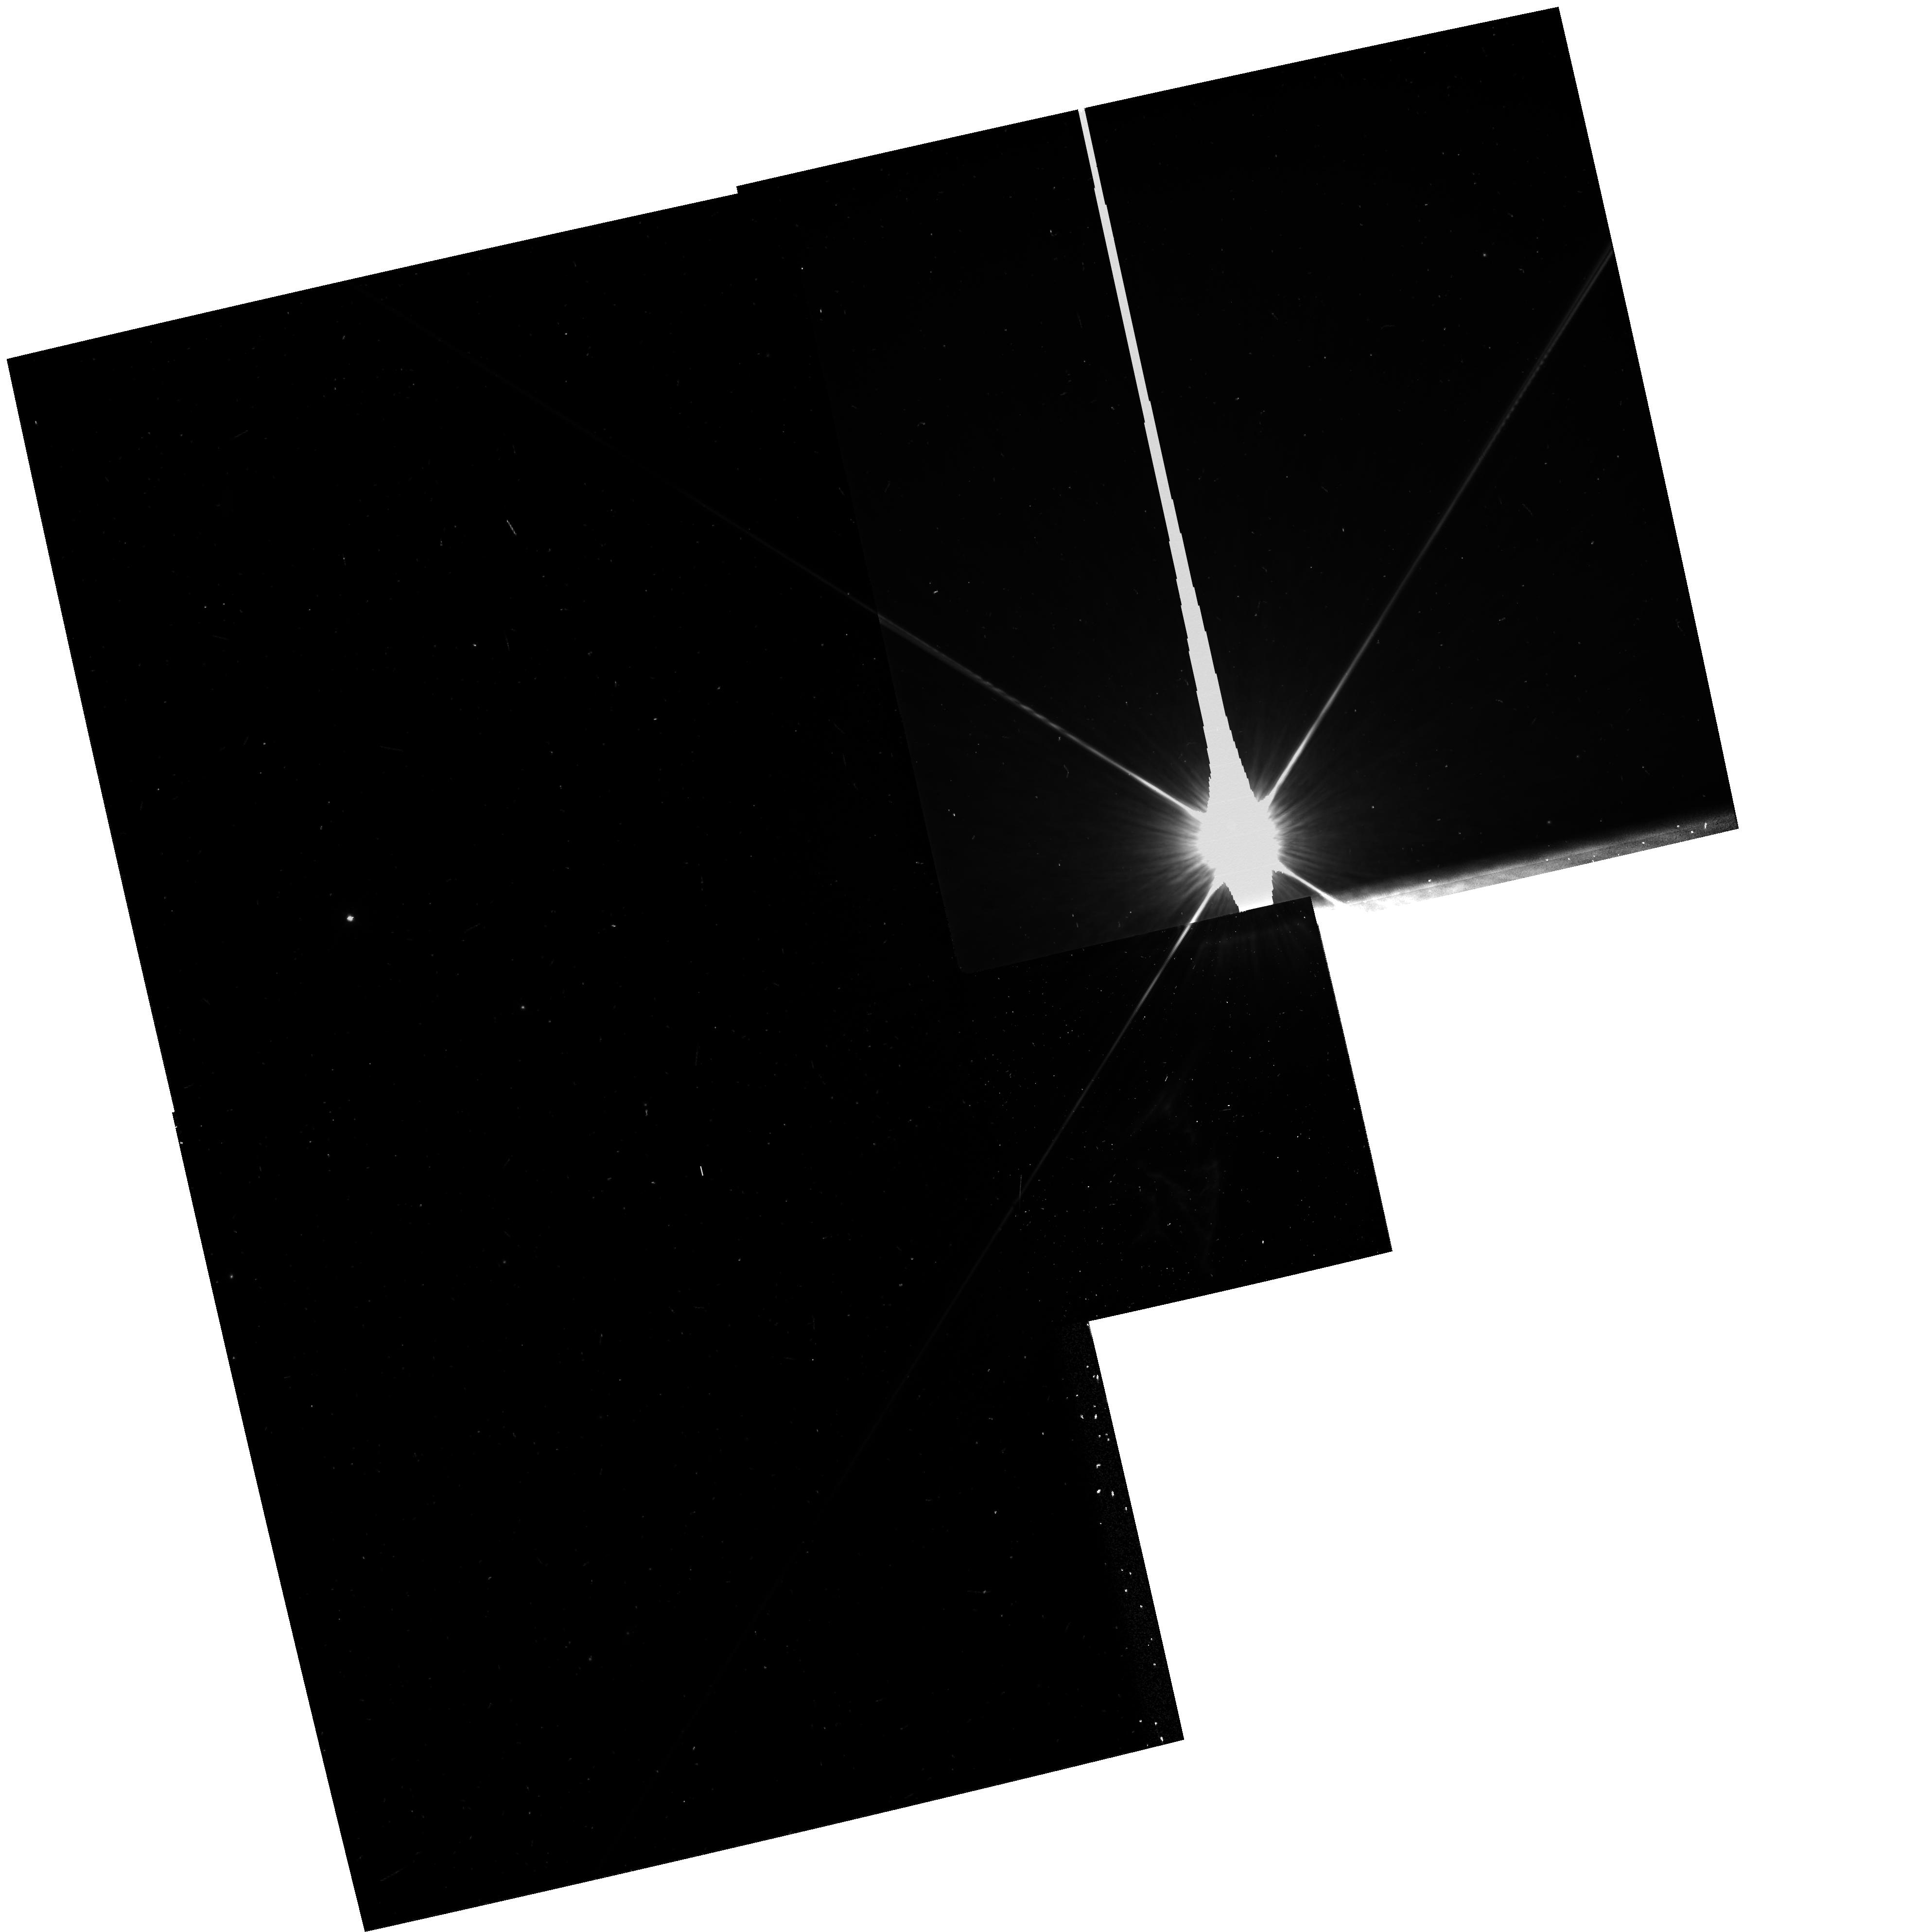
Target: IC349-APEX. Instrument: WFPC2/PC. Filter: F814W. Exposure: 3 min. Observation ID: hst_7380_01_wfpc2_pc_f814w_u50s01

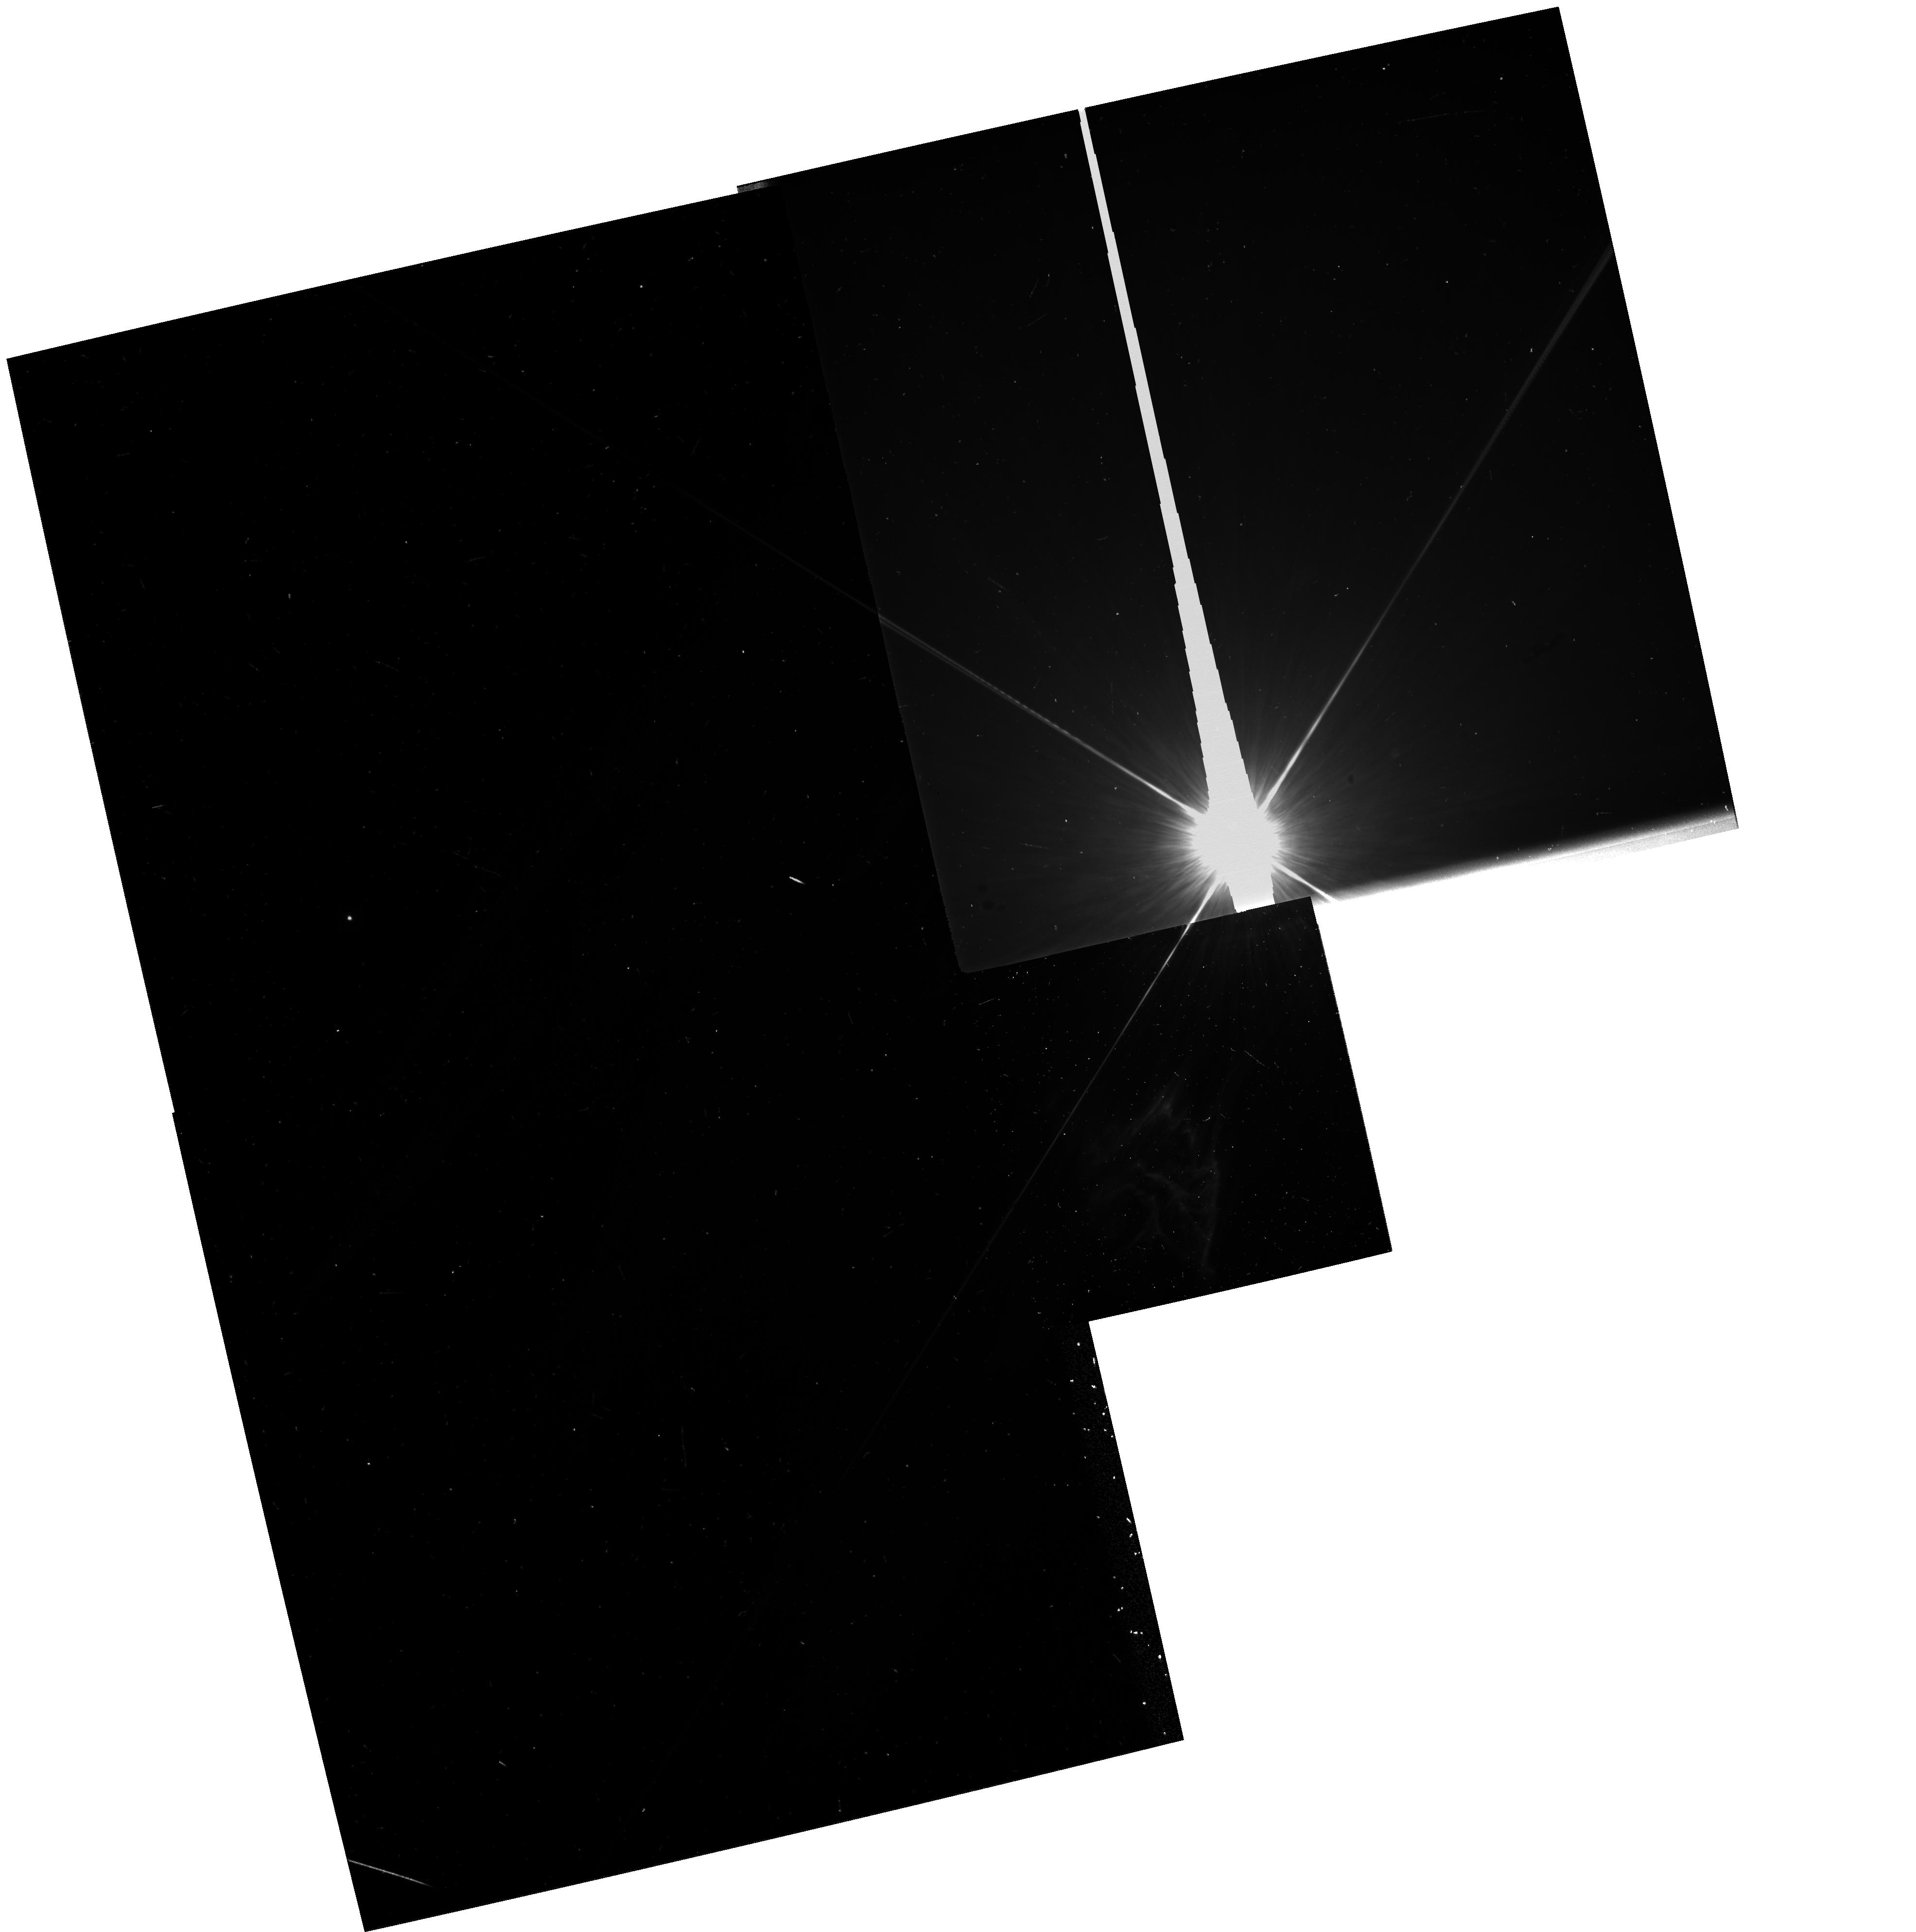
Target: IC349-APEX. Instrument: WFPC2/PC. Filter: F439W. Exposure: 10 min. Observation ID: hst_7380_01_wfpc2_pc_f439w_u50s01

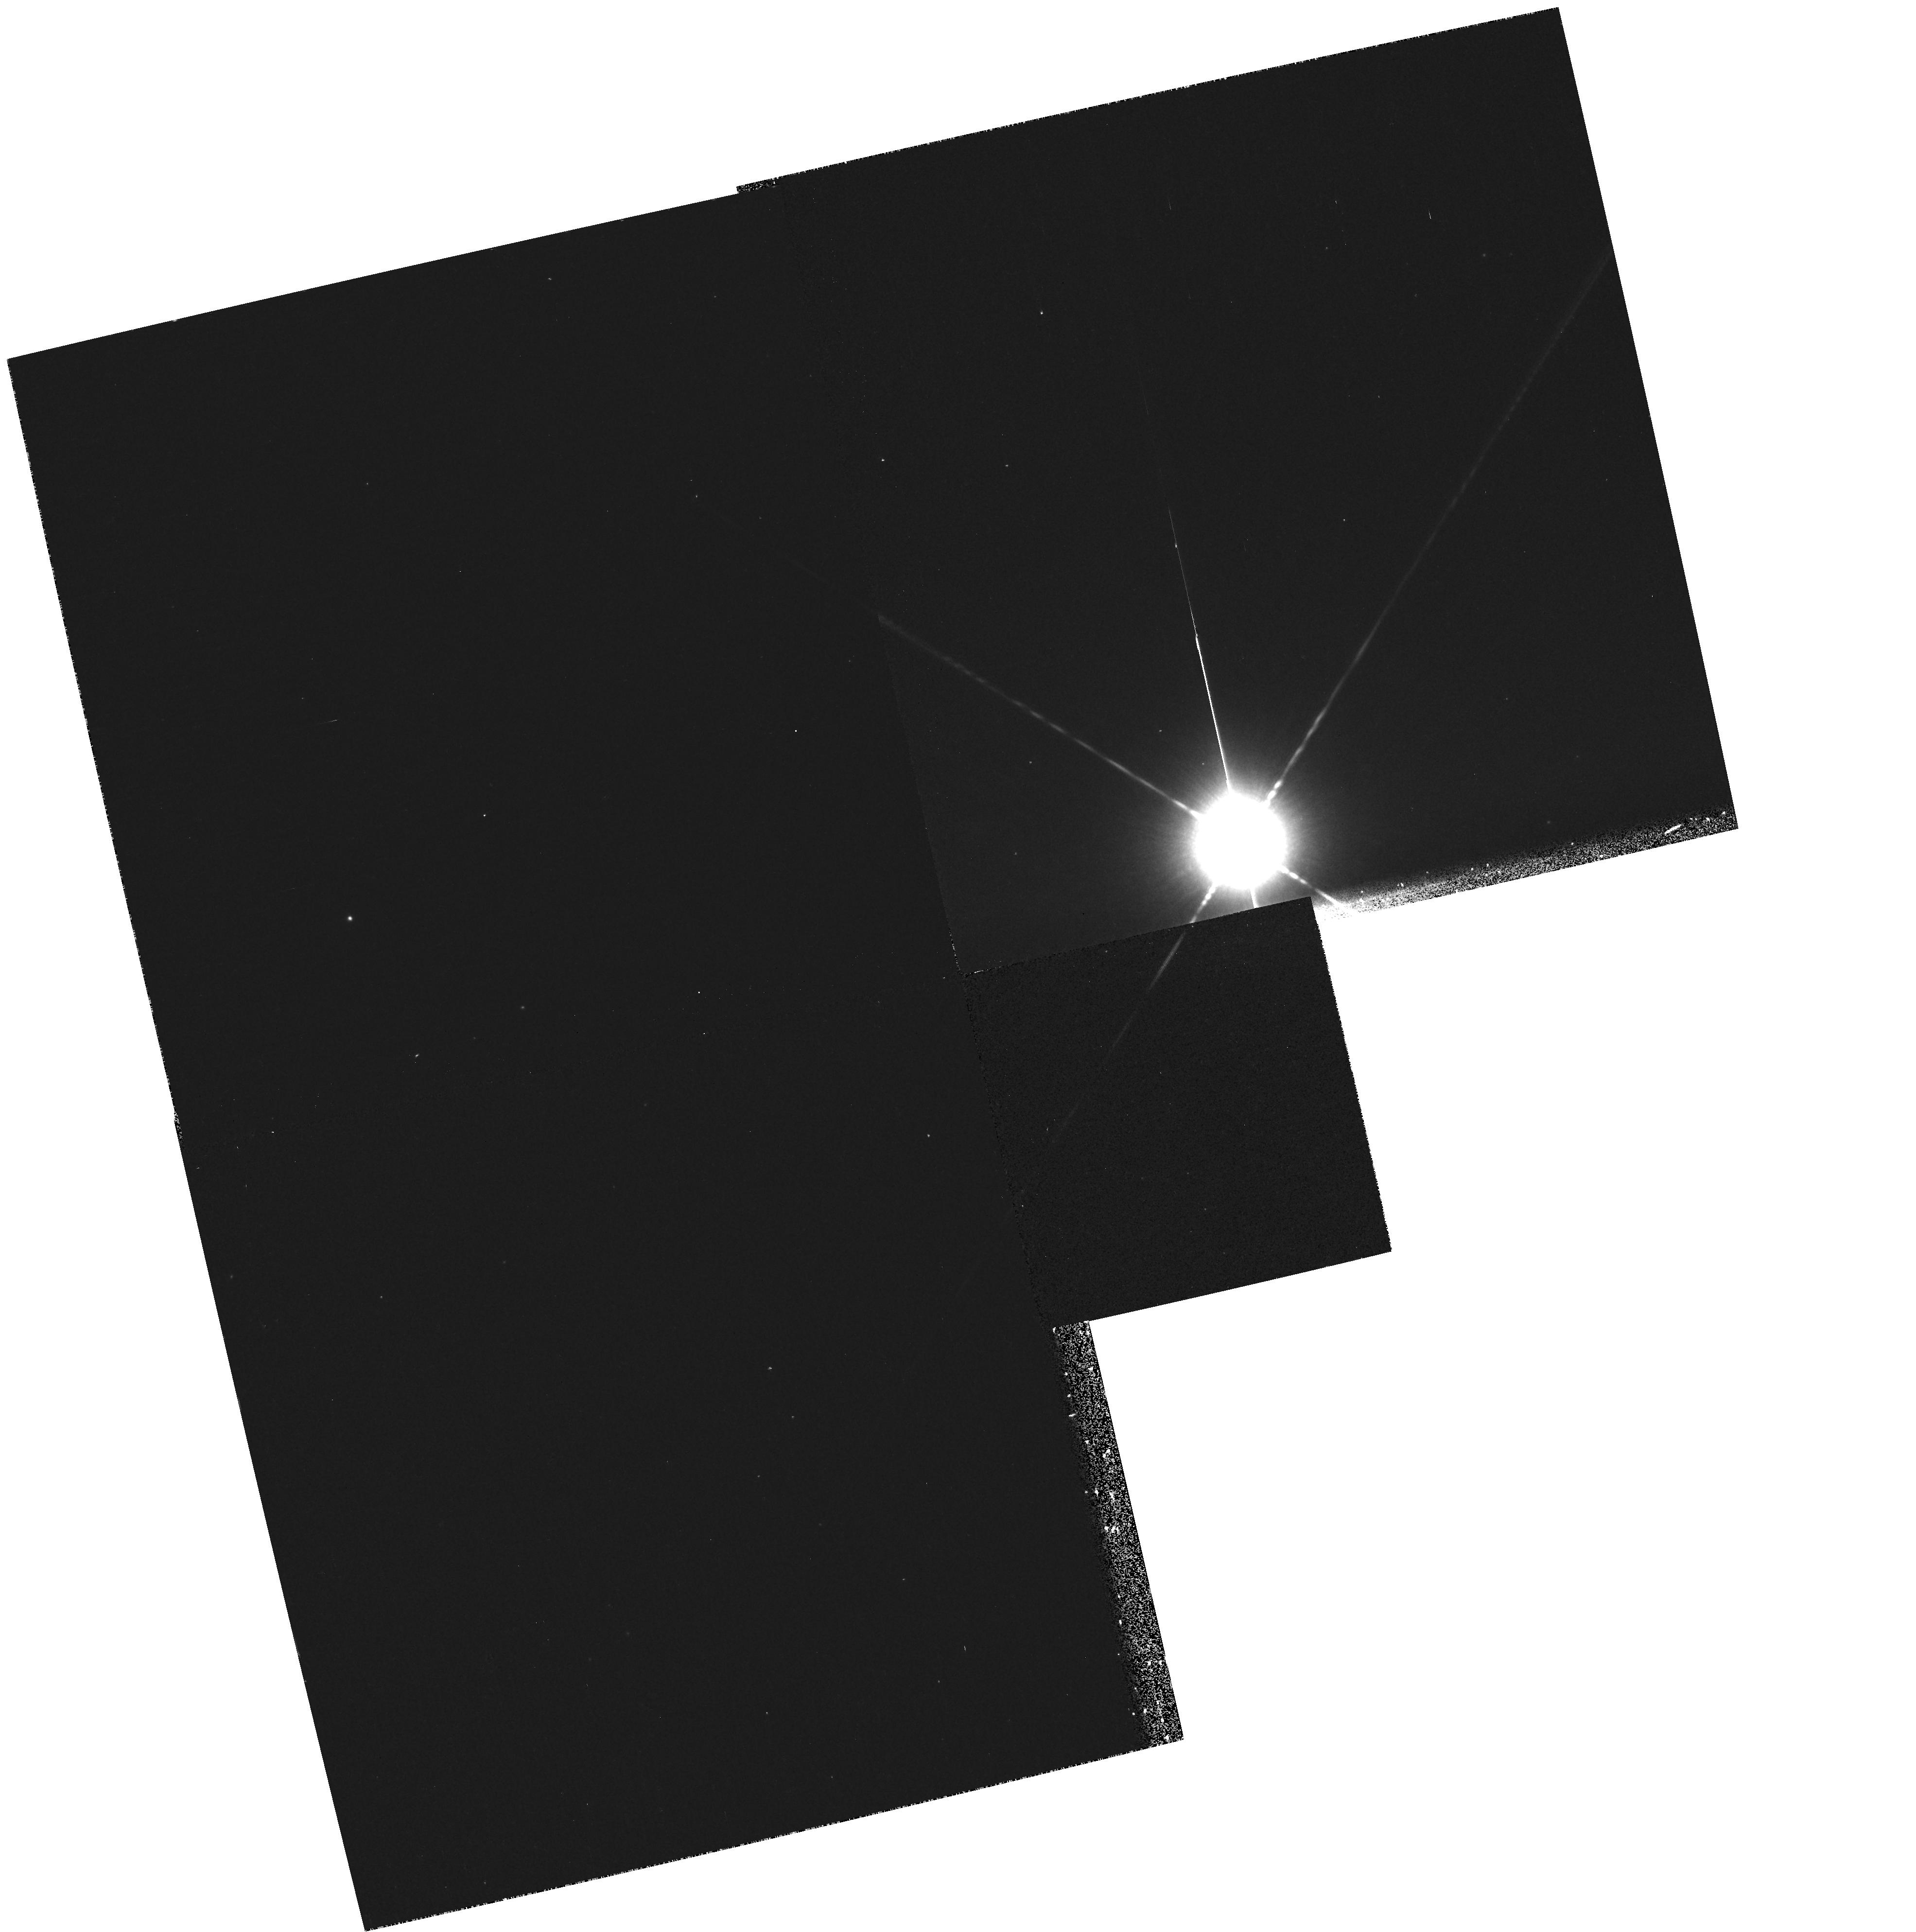
Target: IC349-APEX. Instrument: WFPC2/PC. Filter: F1042M. Exposure: 10 min. Observation ID: hst_7380_01_wfpc2_pc_f1042m_u50s01

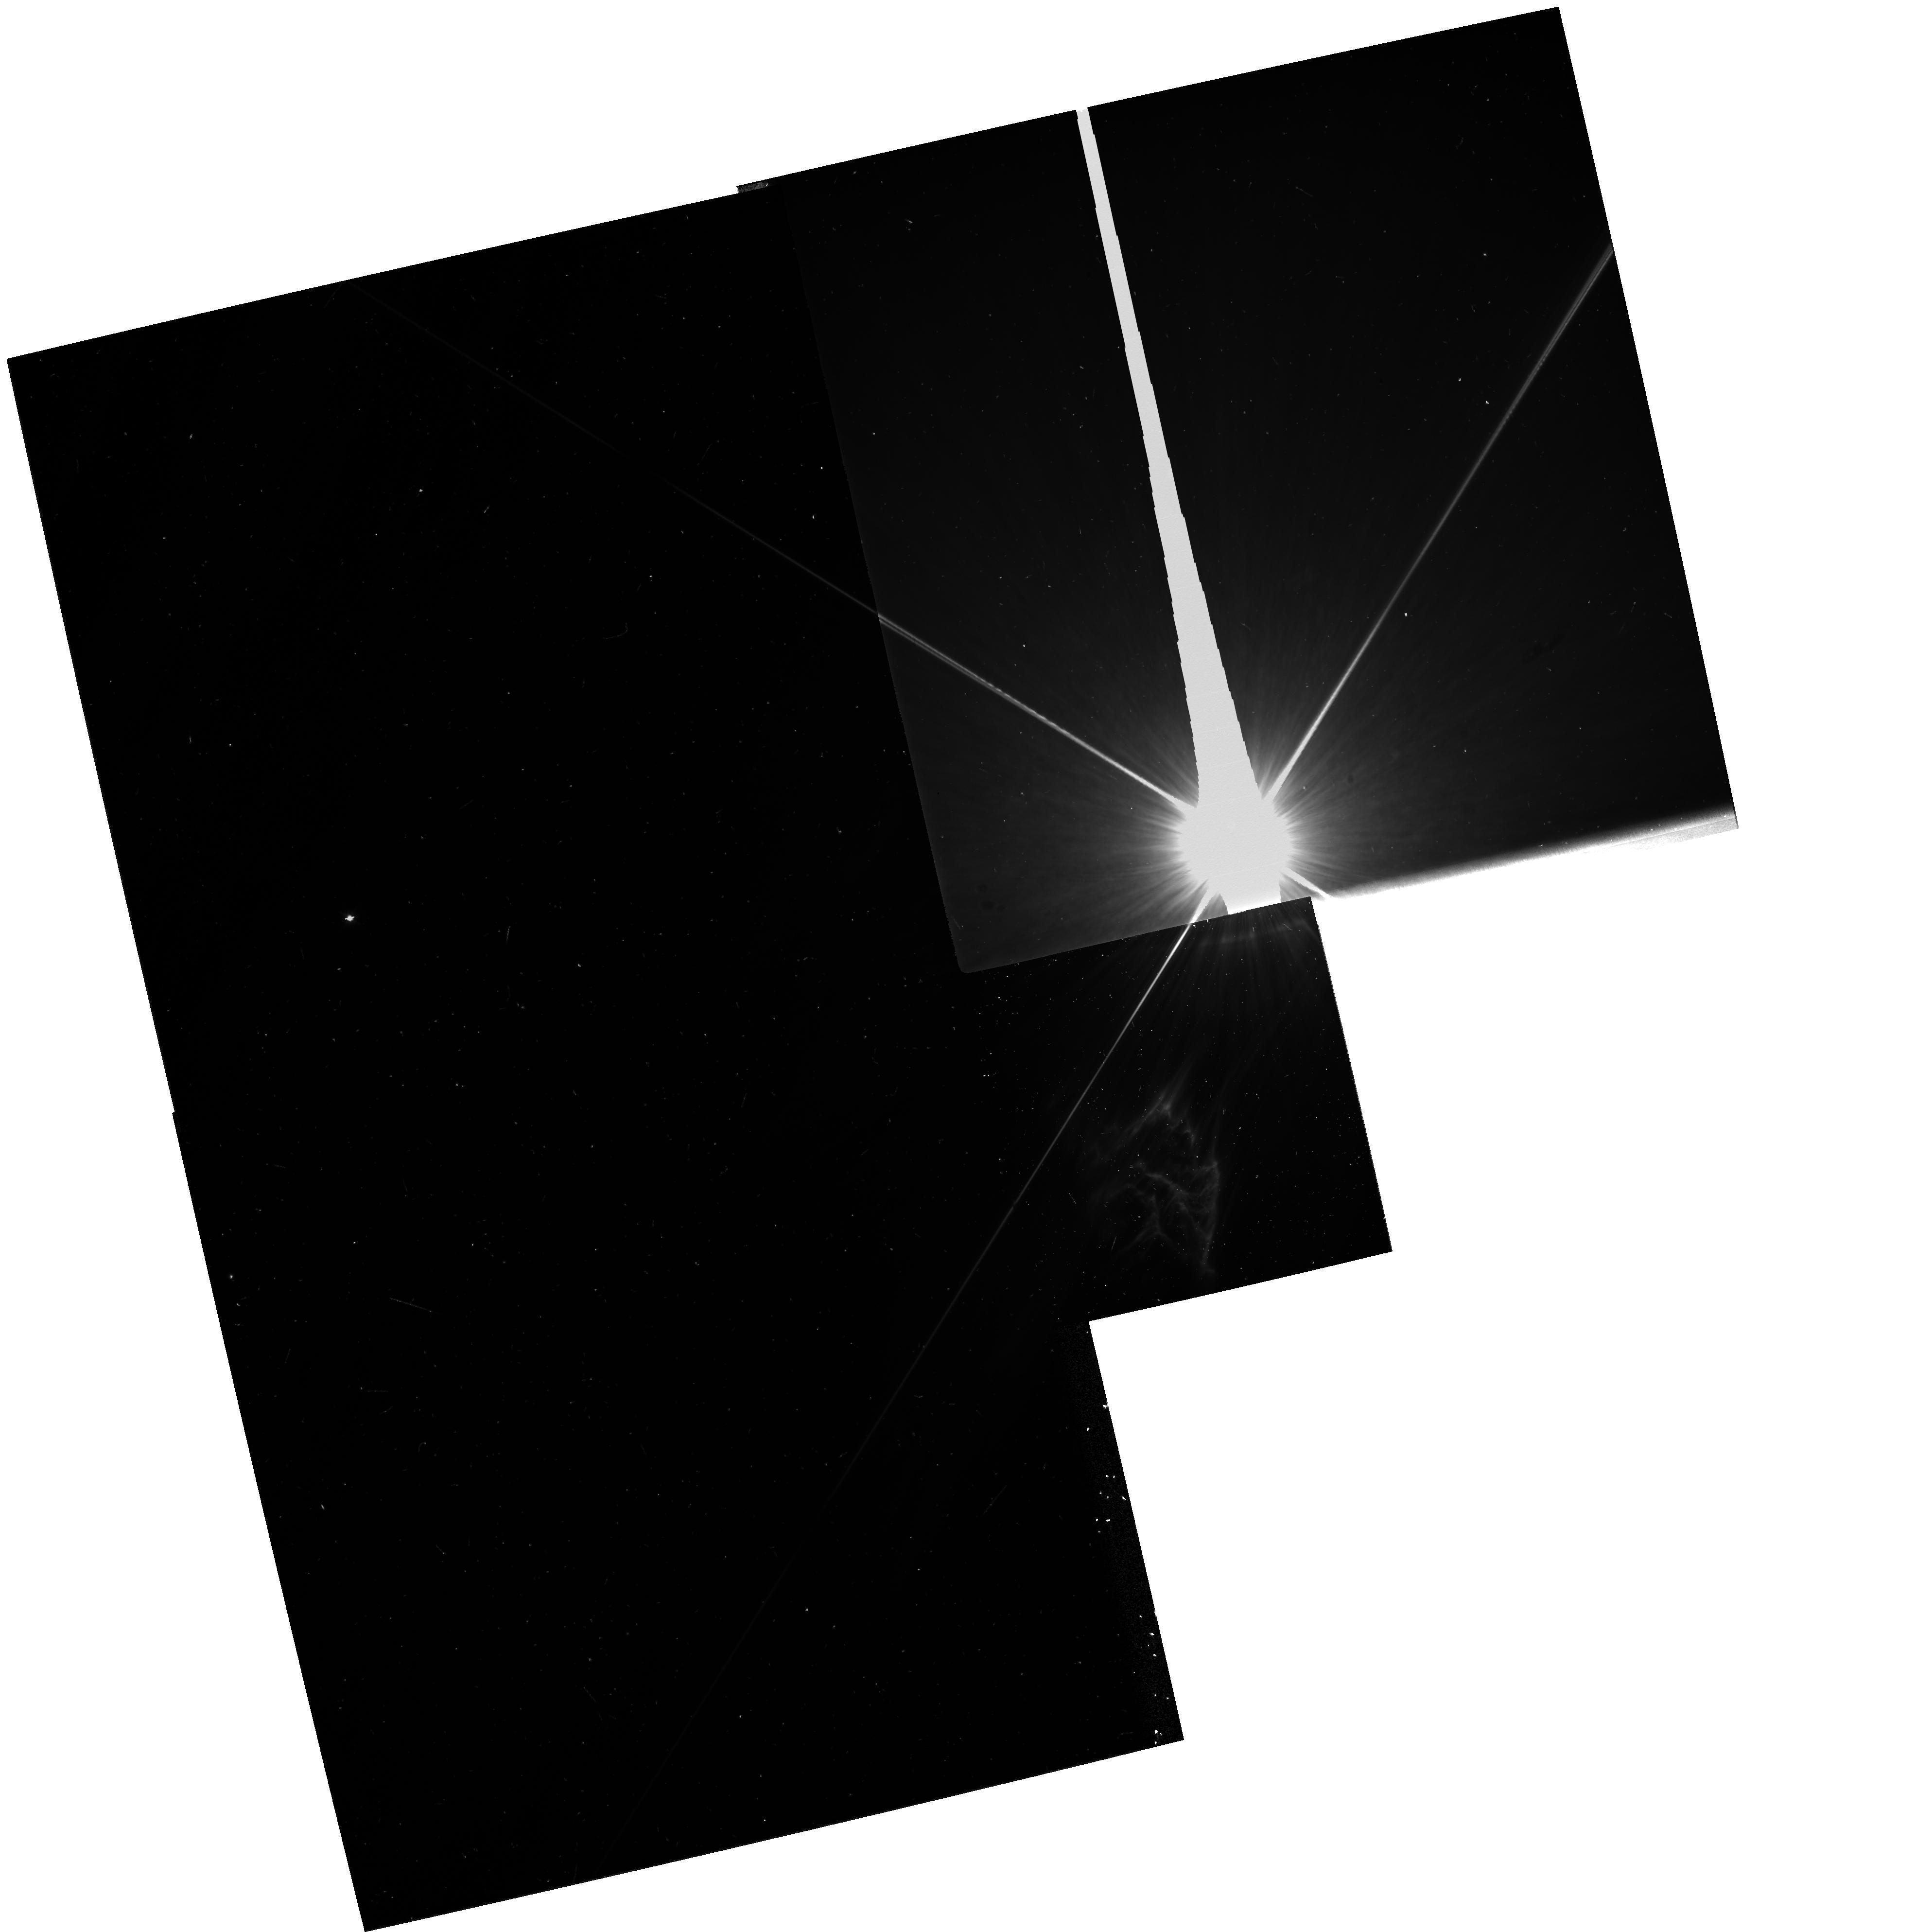
Target: IC349-APEX. Instrument: WFPC2/PC. Filter: F555W. Exposure: 5 min. Observation ID: hst_7380_01_wfpc2_pc_f555w_u50s01

Imagery of IC 349 (PI: Herbig, George H.)

IC 349 is the brightest area in the Pleiades reflection nebulosity, by a factor of about 15. Discovered visually by Barnard in 1890, it is a difficult object because it is only about 30"\ from 23 Tau, of V=4.2. It is fan-shaped with the axis pointing ve ry nearly toward 23 Tau. Its blue color and the fact that its spectrum appears identical to that of the star shows that it also is a reflection nebula. The general Pleiades nebulosity is the result of a chance encounter between the cluster and a molecul ar cloud which may be a fragment of the Tau-Aur MC complex. It is proposed that the semi-stellar object at the head of IC 349 is part of that cloud and is being dissipated in the radiation field of 23 Tau as it approaches that star. The shape of the fan of IC 349 is compatible with a model in which small dust particles ejected from the nucleus are being swept away by radiation pressure from 23 Tau. It is unknown whether the nucleus is a dust- enshrouded pre-main-sequence star or a dense condensation of gas and dust several hundred A.U. in diameter. Multicolor imaging with the Planetary Camera is proposed here which may reveal whether such a protostar lies inside the nucleus, and will also display the morphology of the entire IC 349 nebula in much more exquisite detail than can be achieved from the ground.